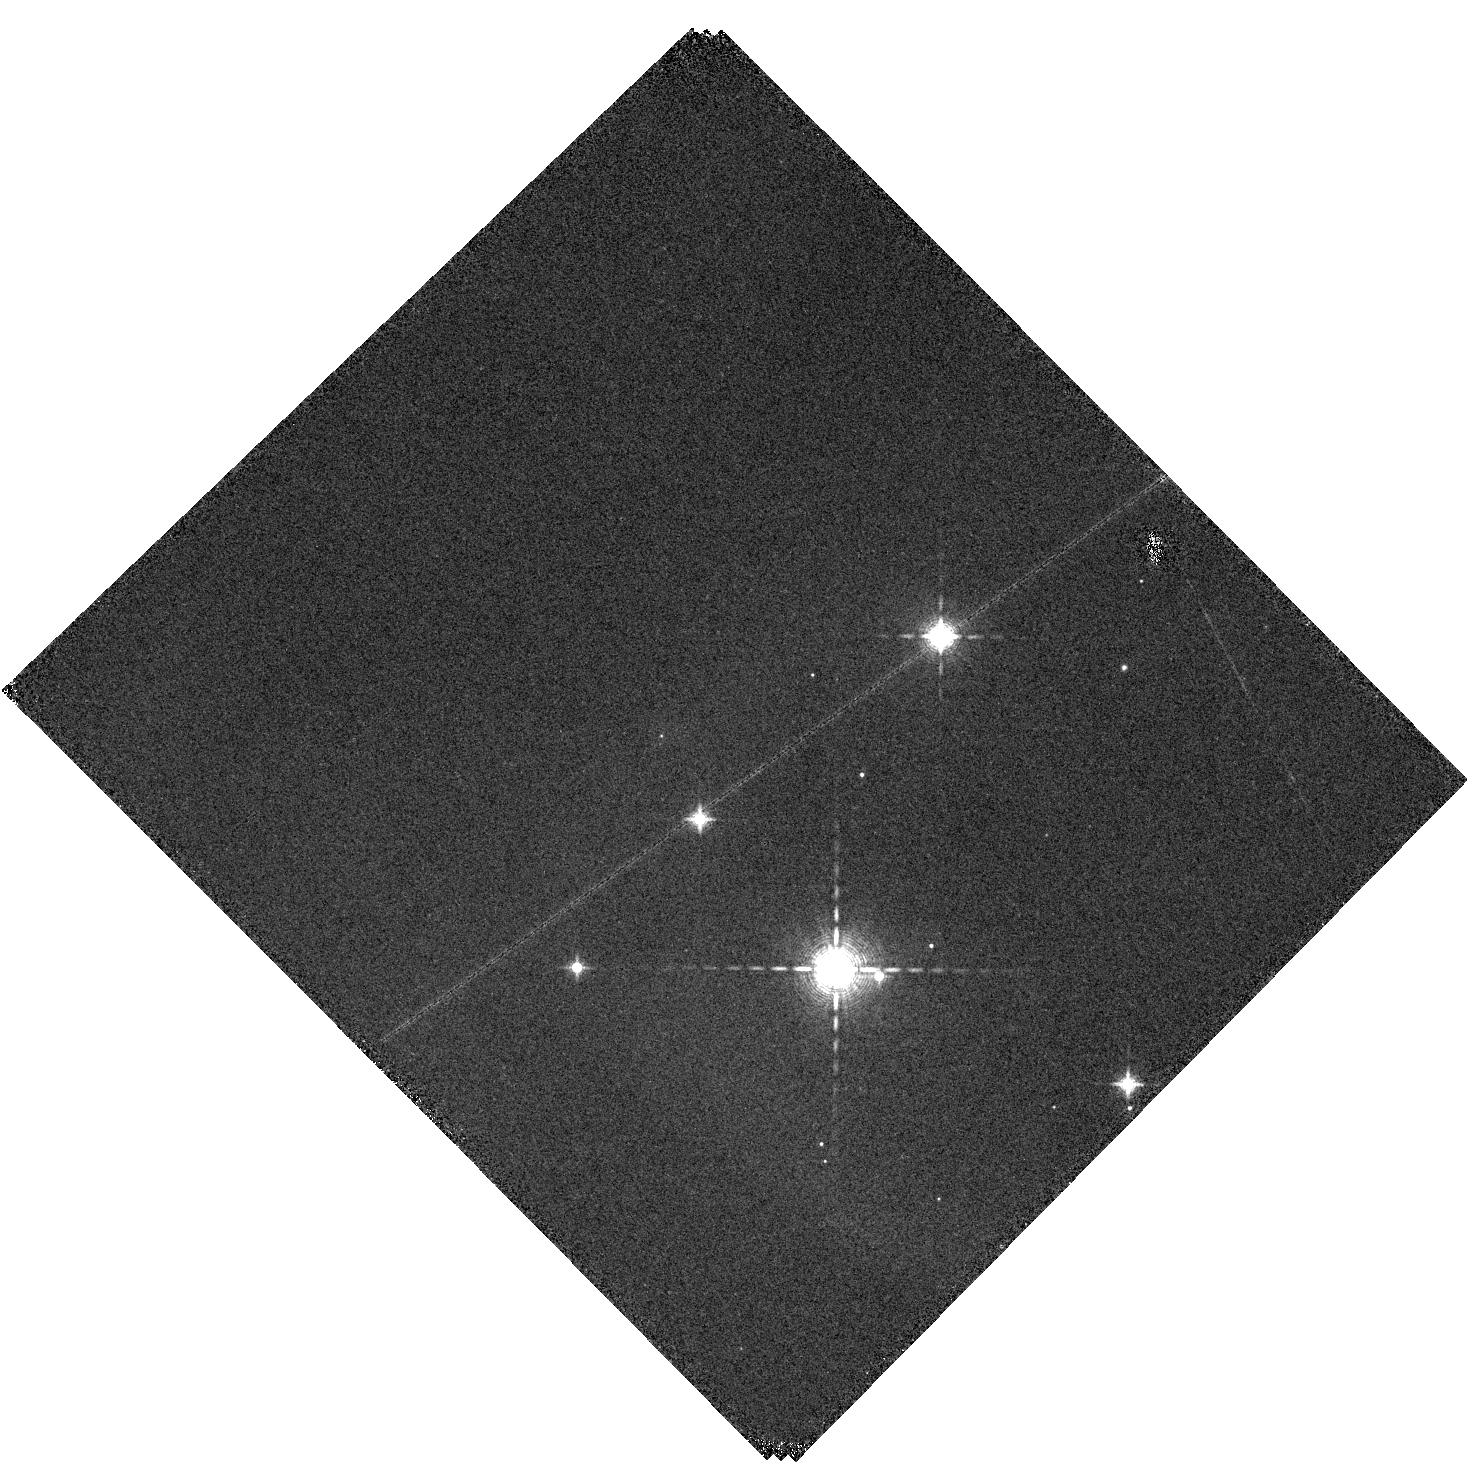
Target: HOPS361-SW. Instrument: WFC3/IR. Filter: F130N. Exposure: 10 min. Observation ID: hst_16493_12_wfc3_ir_f130n_iej712

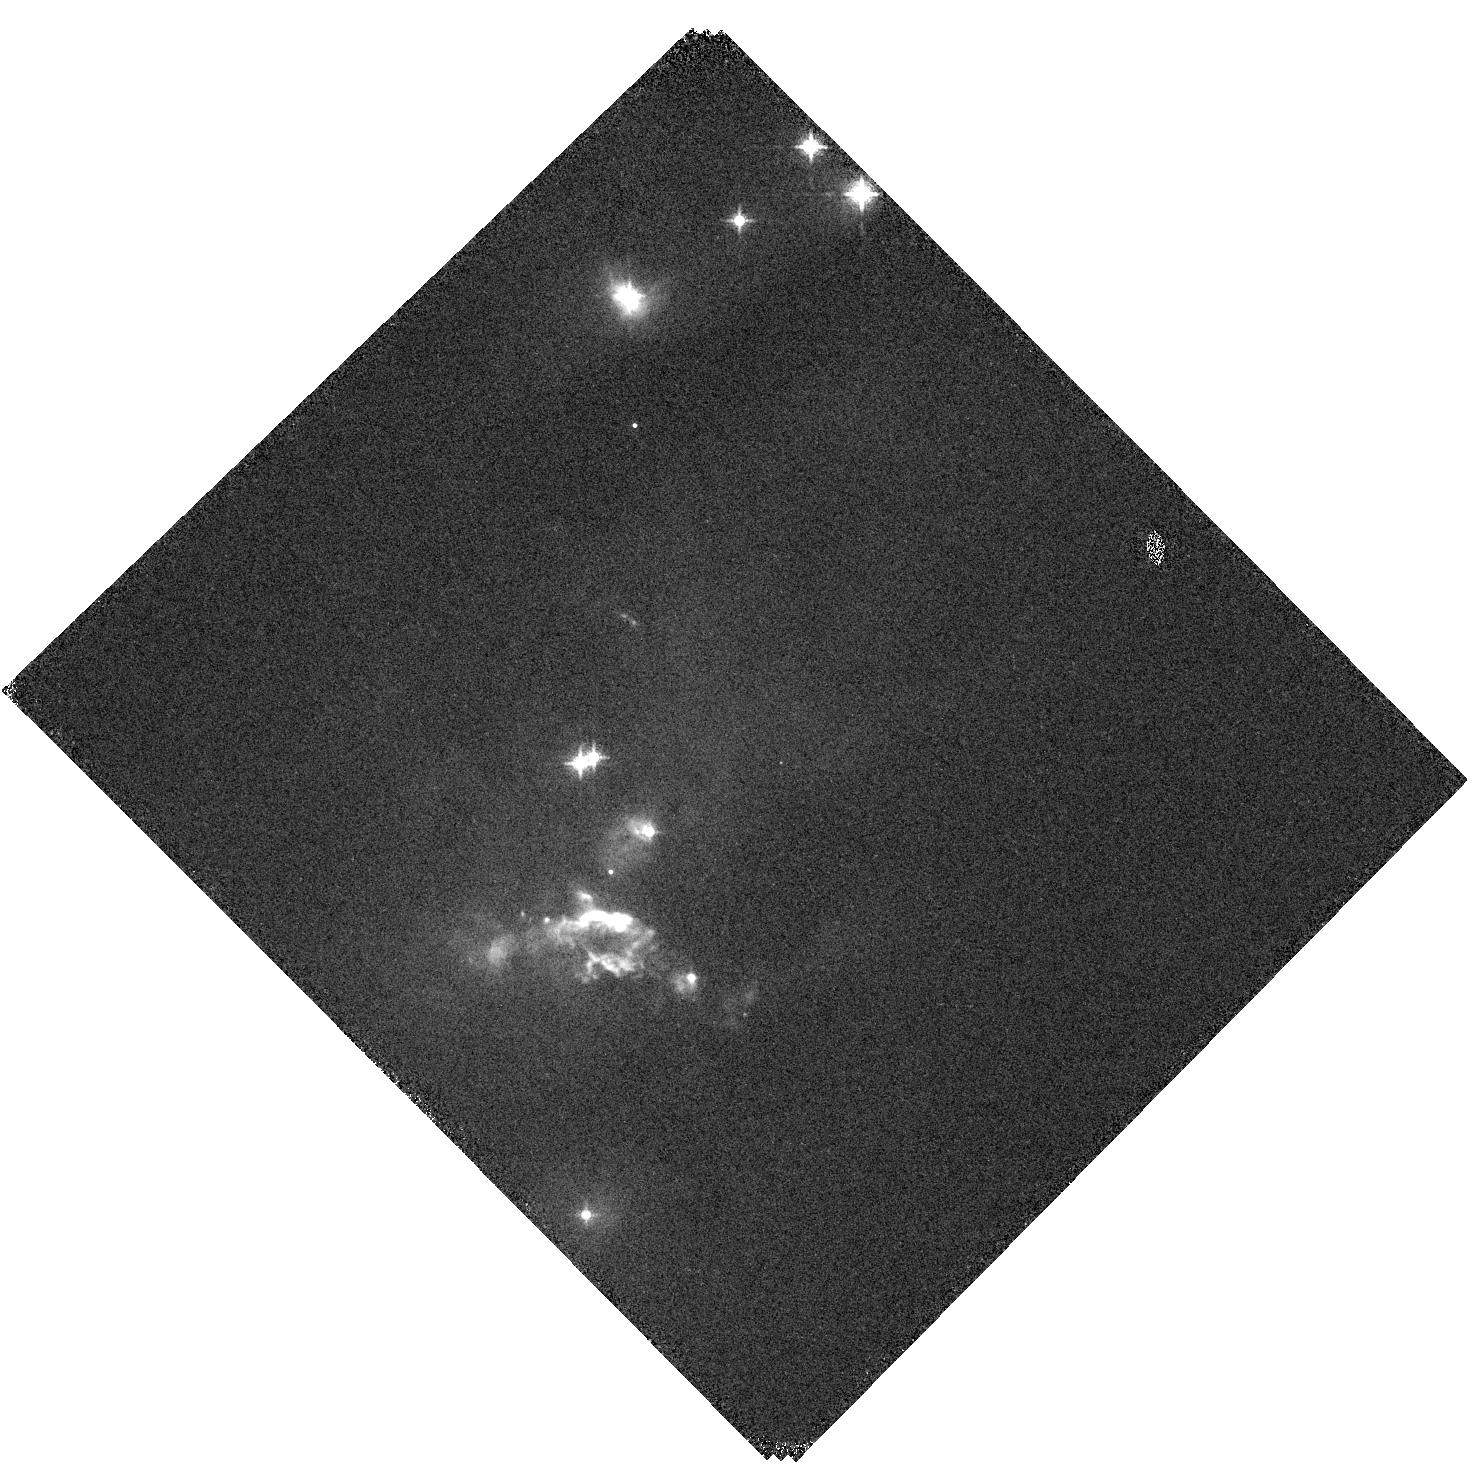
Target: HOPS361-CENTER. Instrument: WFC3/IR. Filter: F130N. Exposure: 10 min. Observation ID: hst_16493_08_wfc3_ir_f130n_iej708

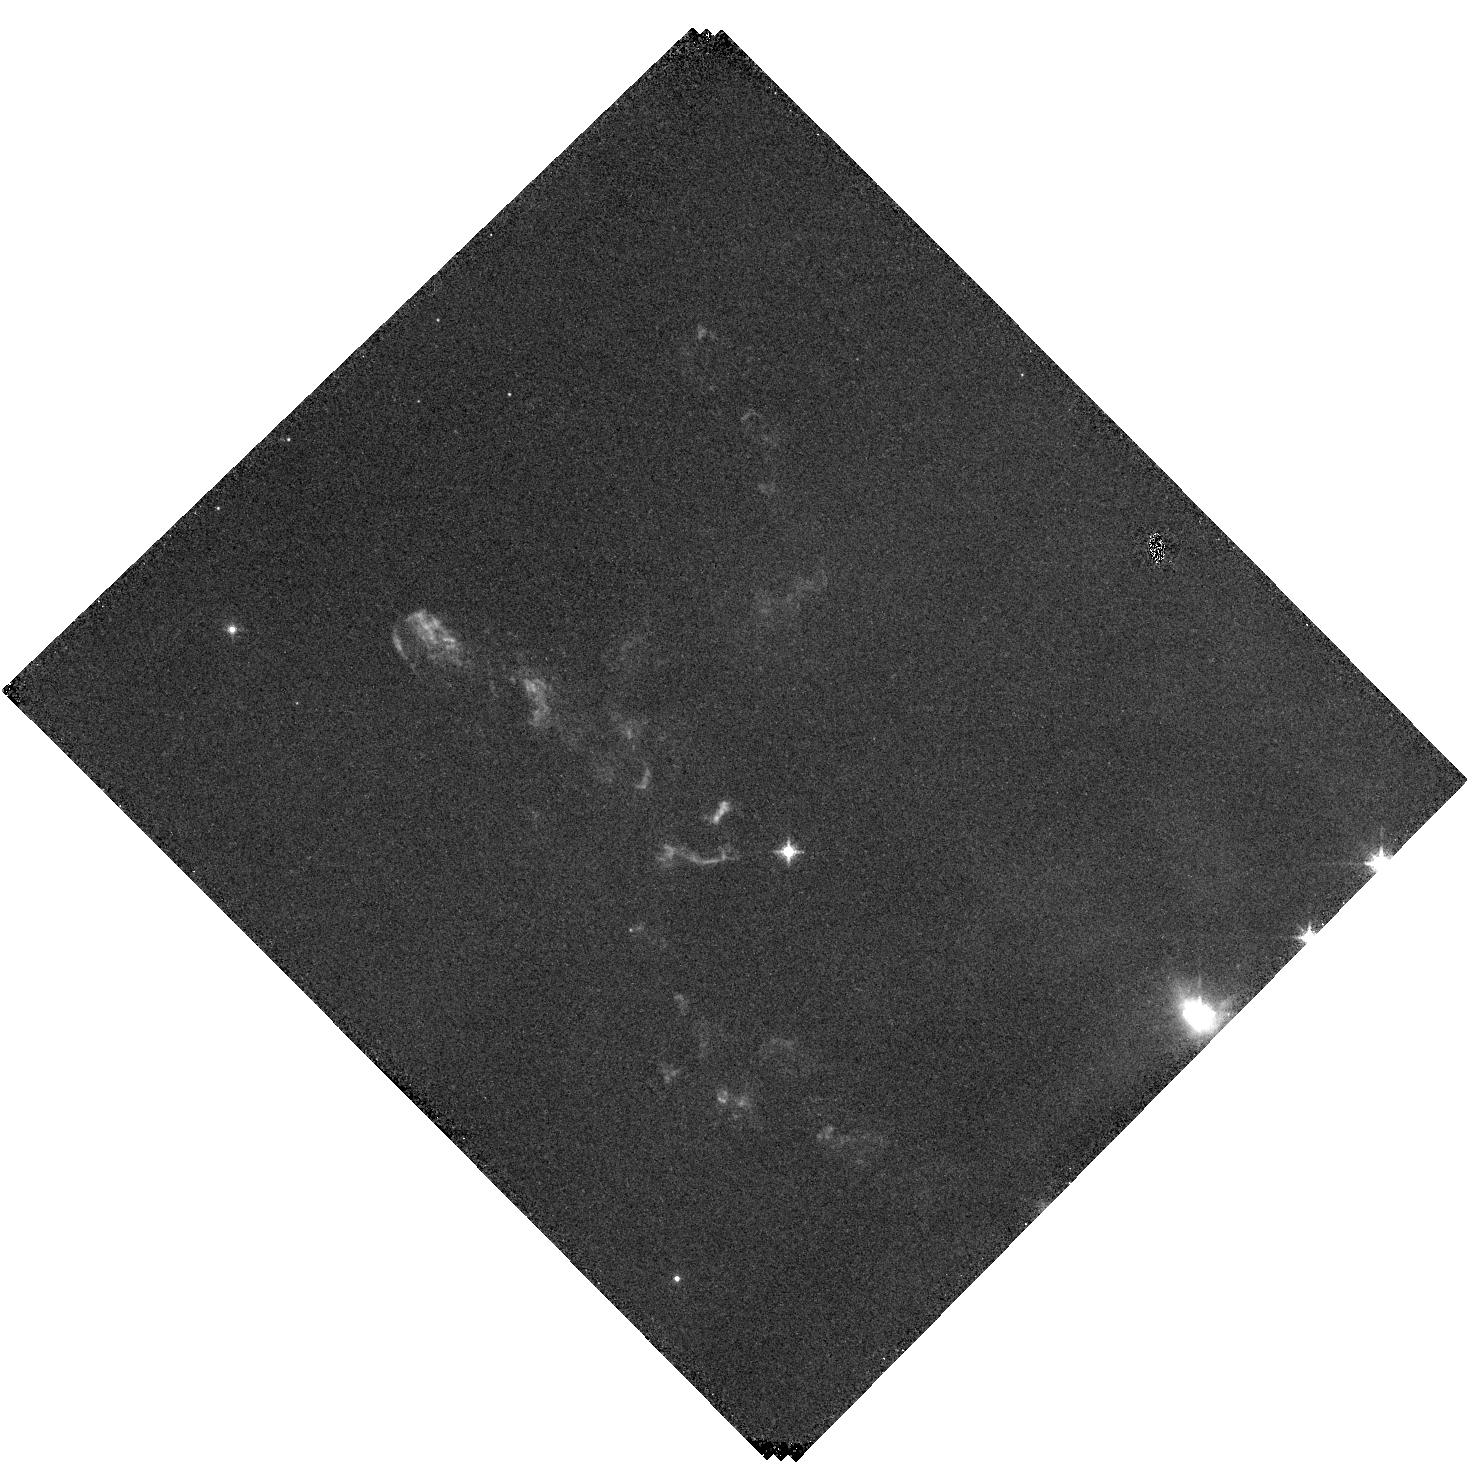
Target: HOPS361-NE. Instrument: WFC3/IR. Filter: F126N. Exposure: 30 min. Observation ID: hst_16493_09_wfc3_ir_f126n_iej709

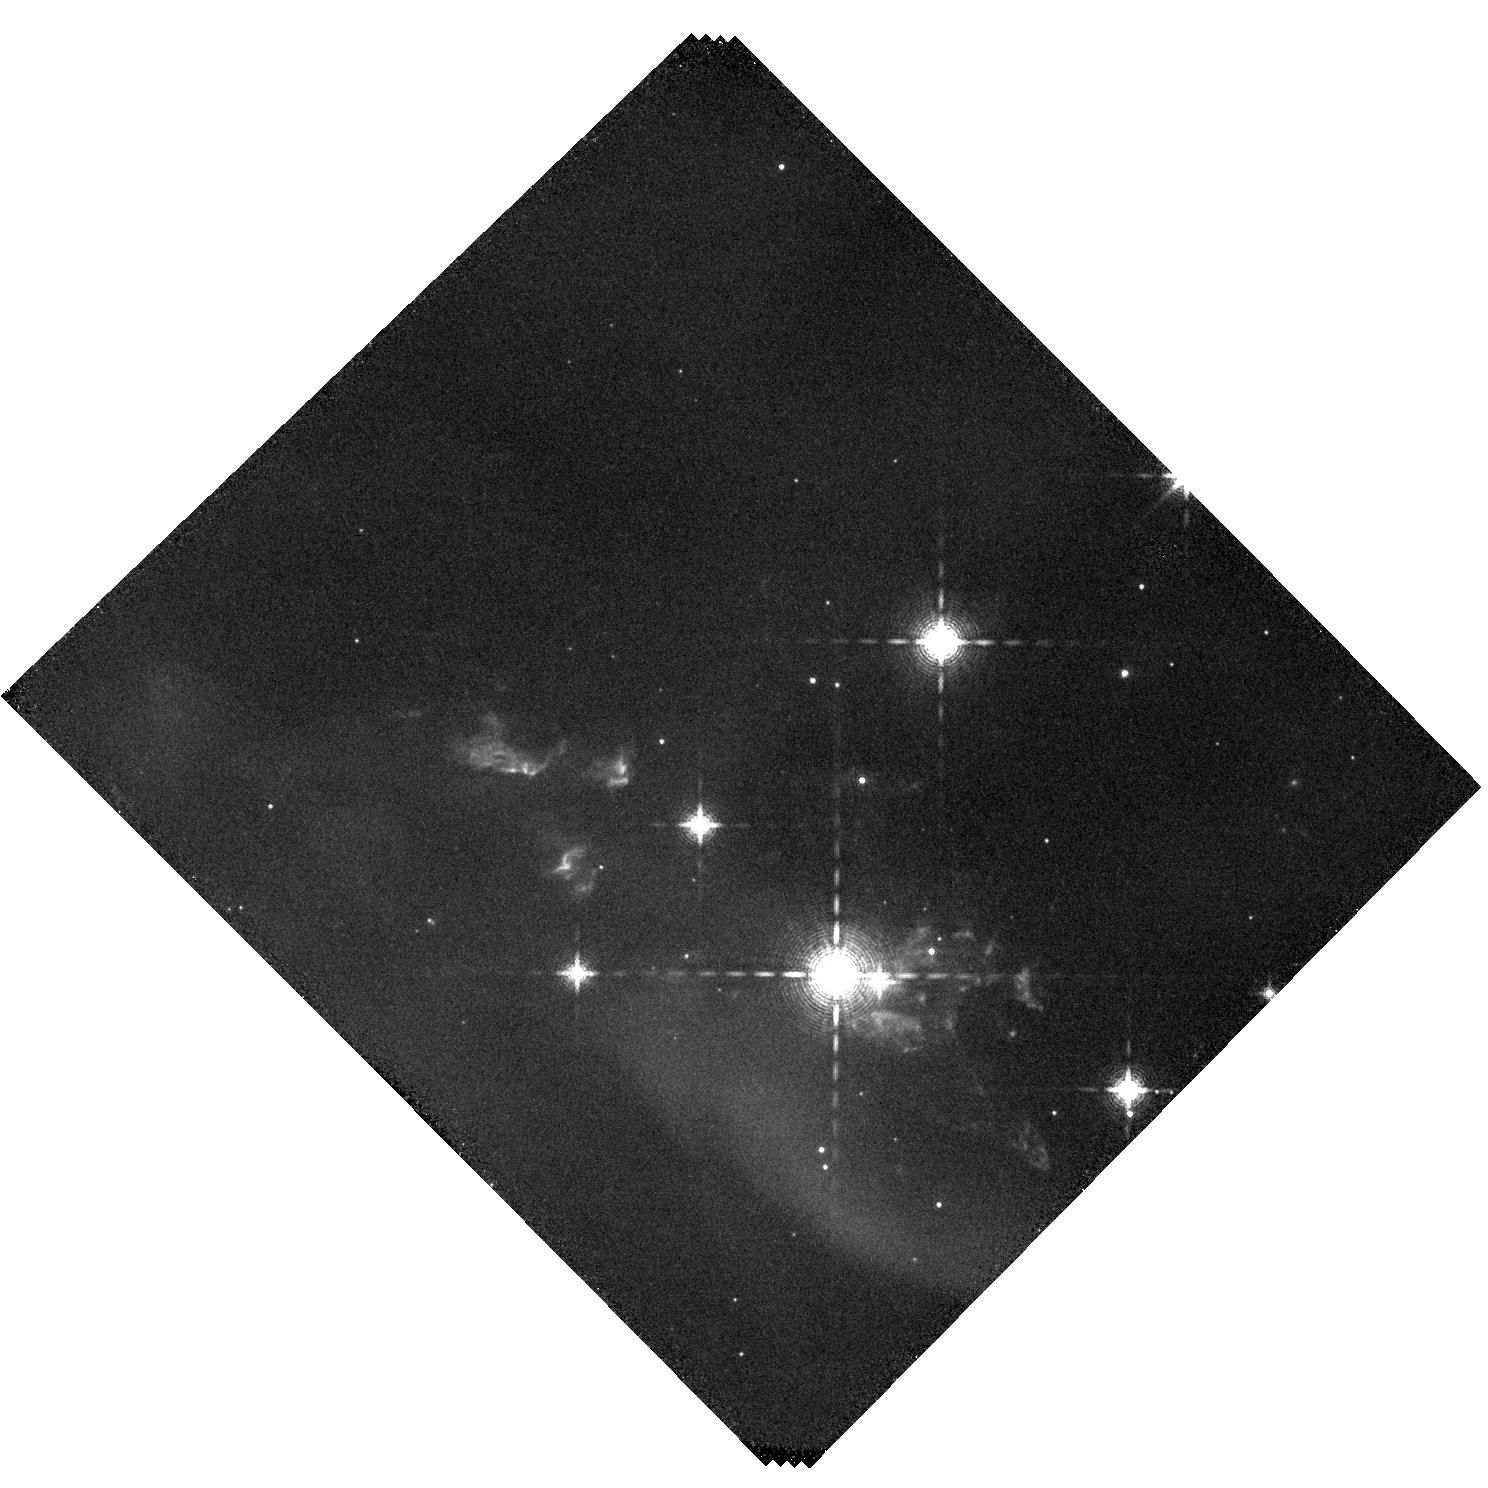
Target: HOPS361-SW. Instrument: WFC3/IR. Filter: F164N. Exposure: 40 min. Observation ID: hst_16493_05_wfc3_ir_f164n_iej705

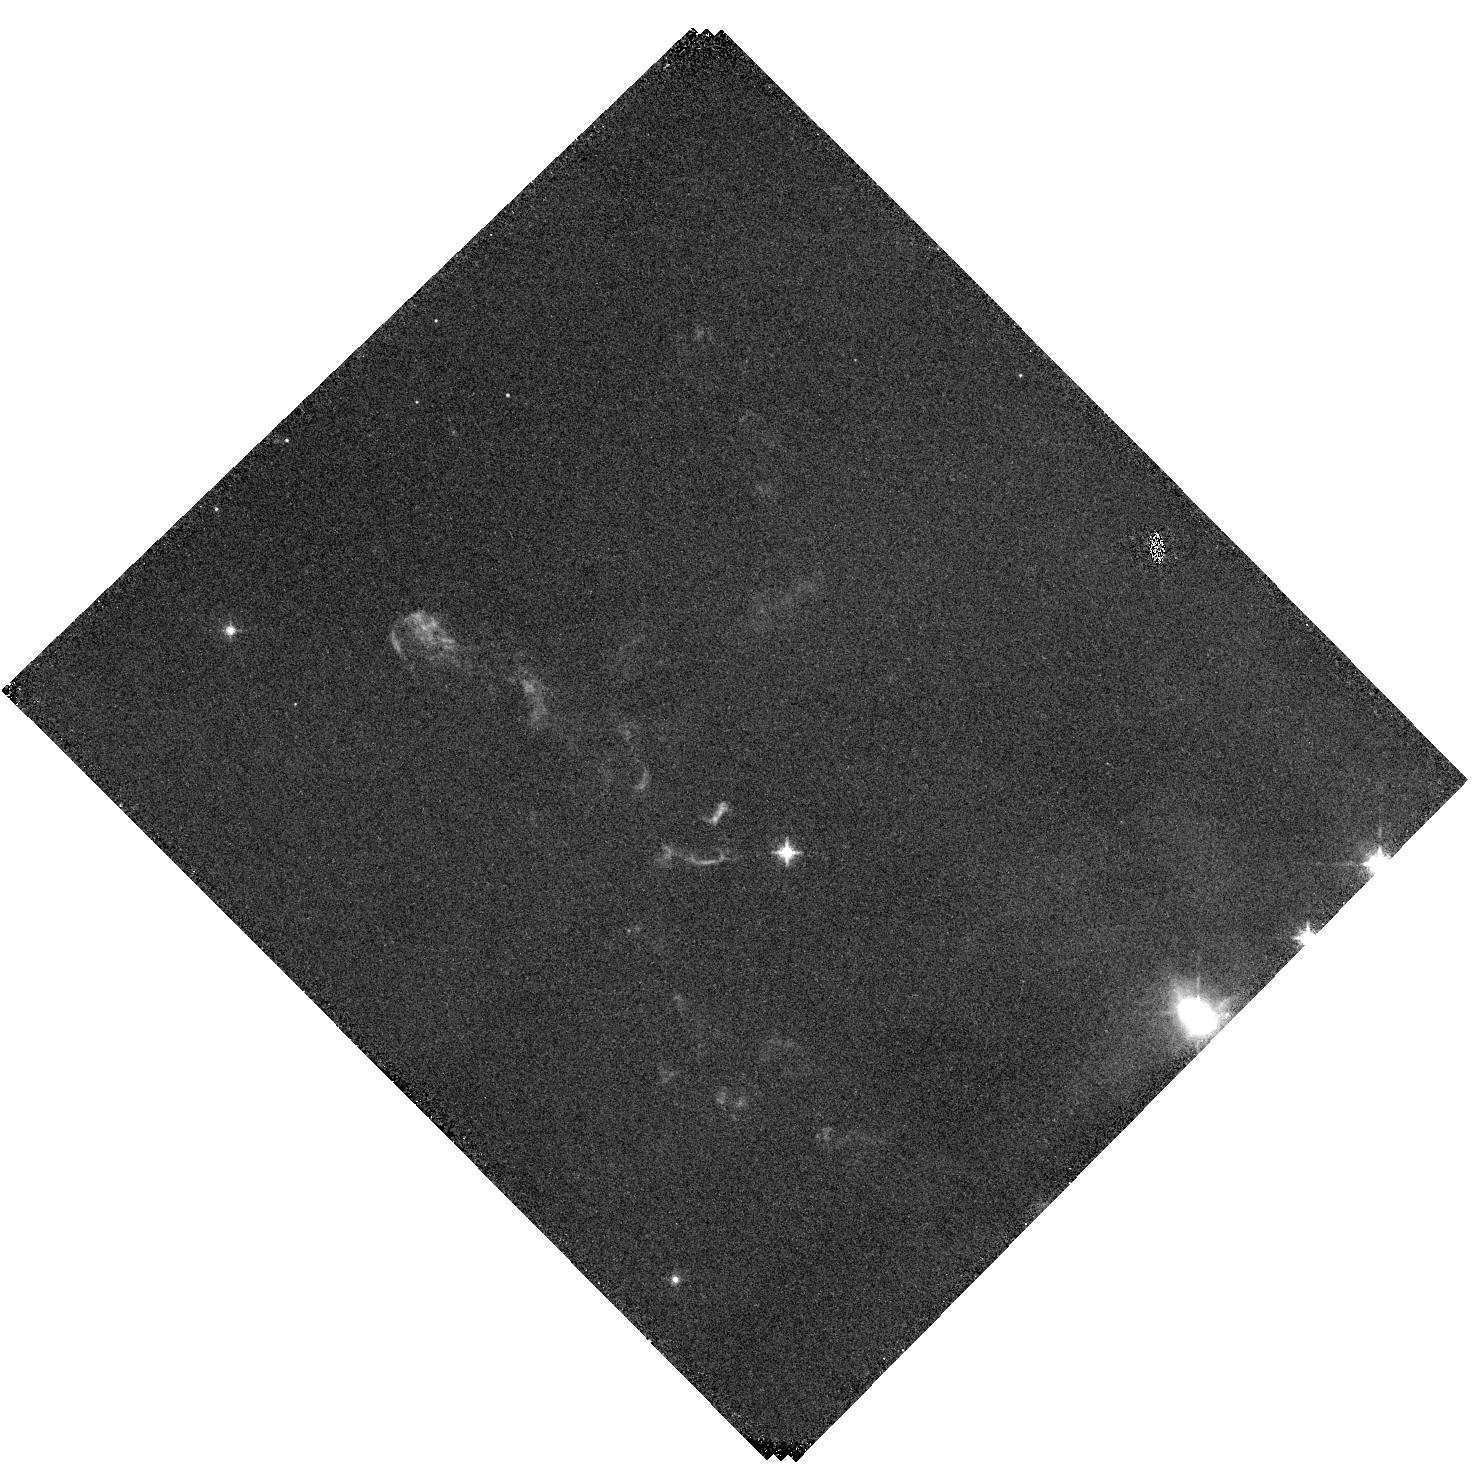
Target: HOPS361-NE. Instrument: WFC3/IR. Filter: F128N. Exposure: 30 min. Observation ID: hst_16493_10_wfc3_ir_f128n_iej710

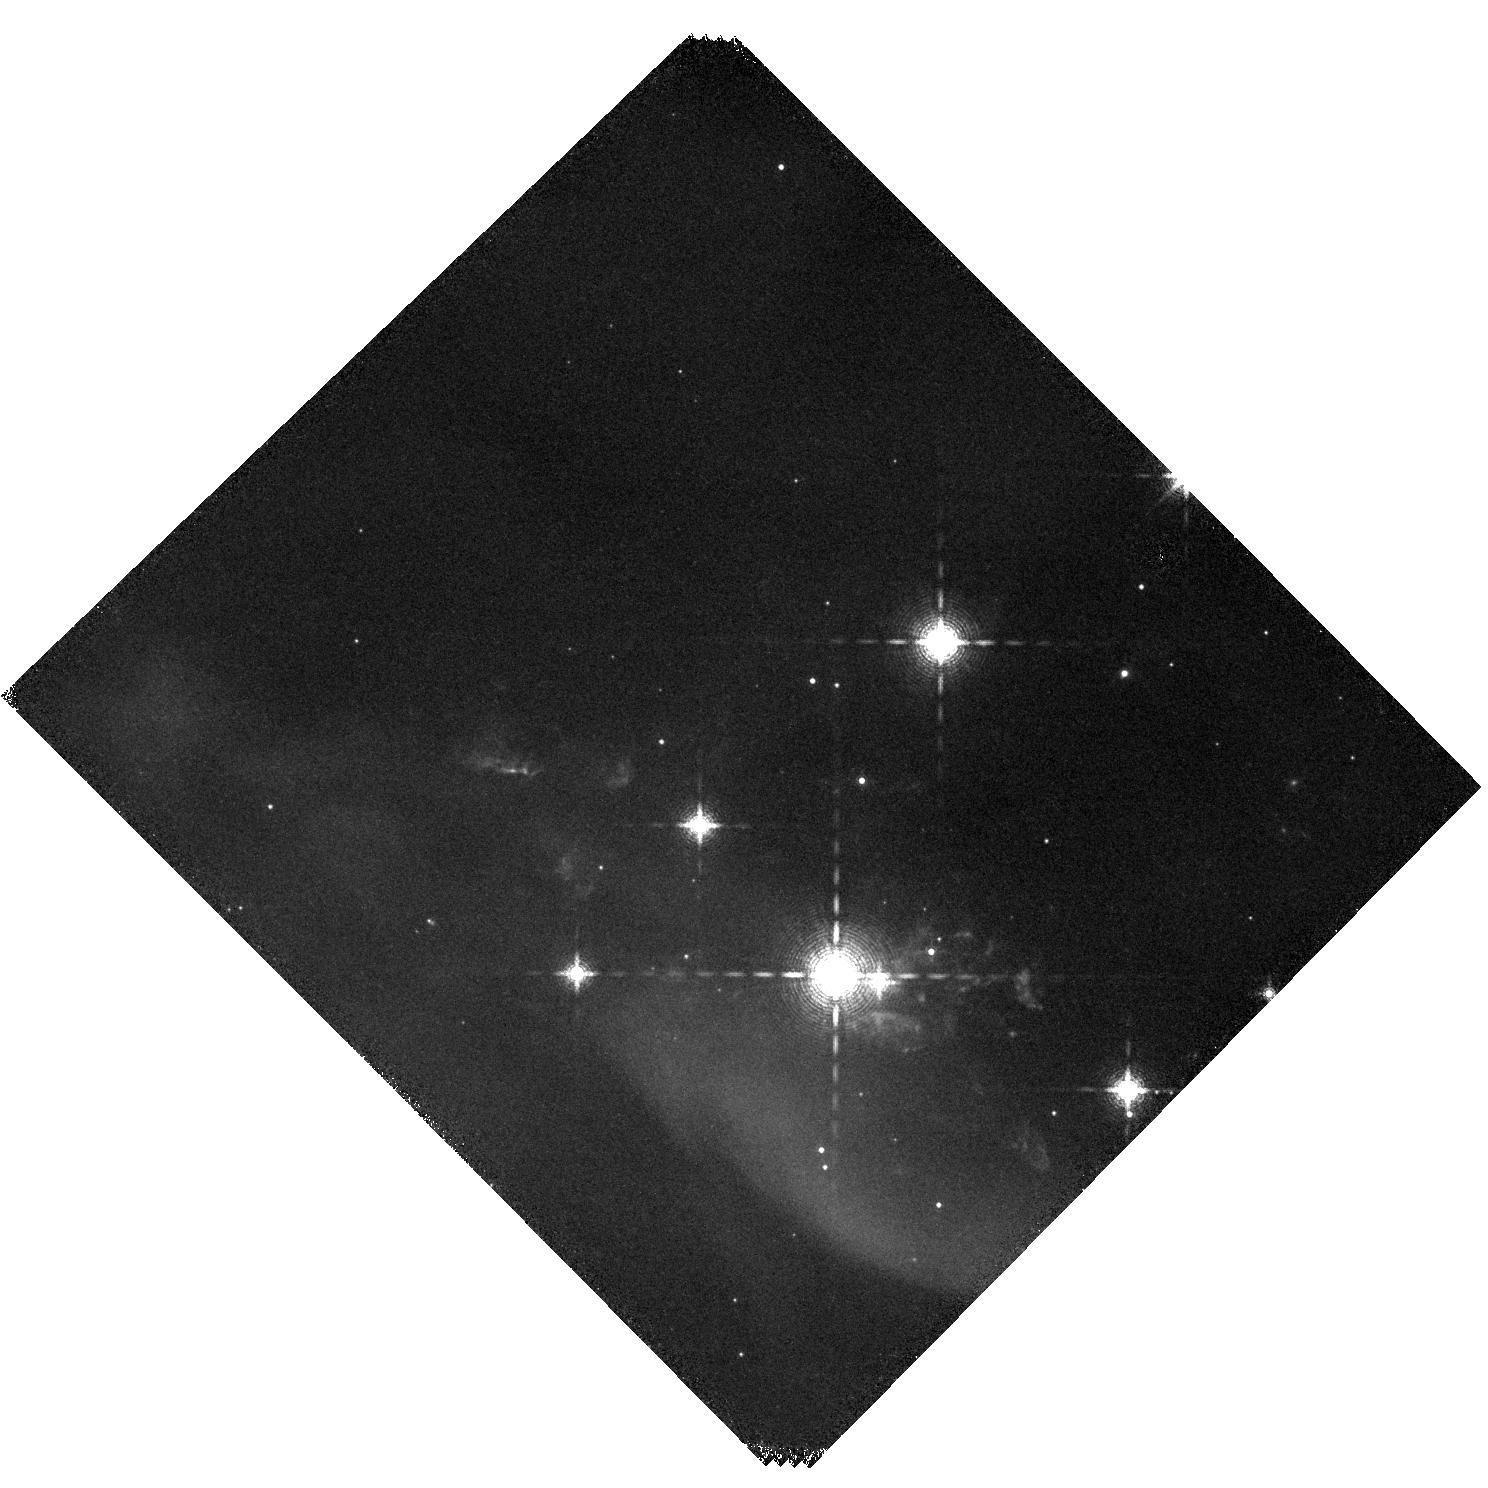
Target: HOPS361-SW. Instrument: WFC3/IR. Filter: F167N. Exposure: 40 min. Observation ID: hst_16493_06_wfc3_ir_f167n_iej706

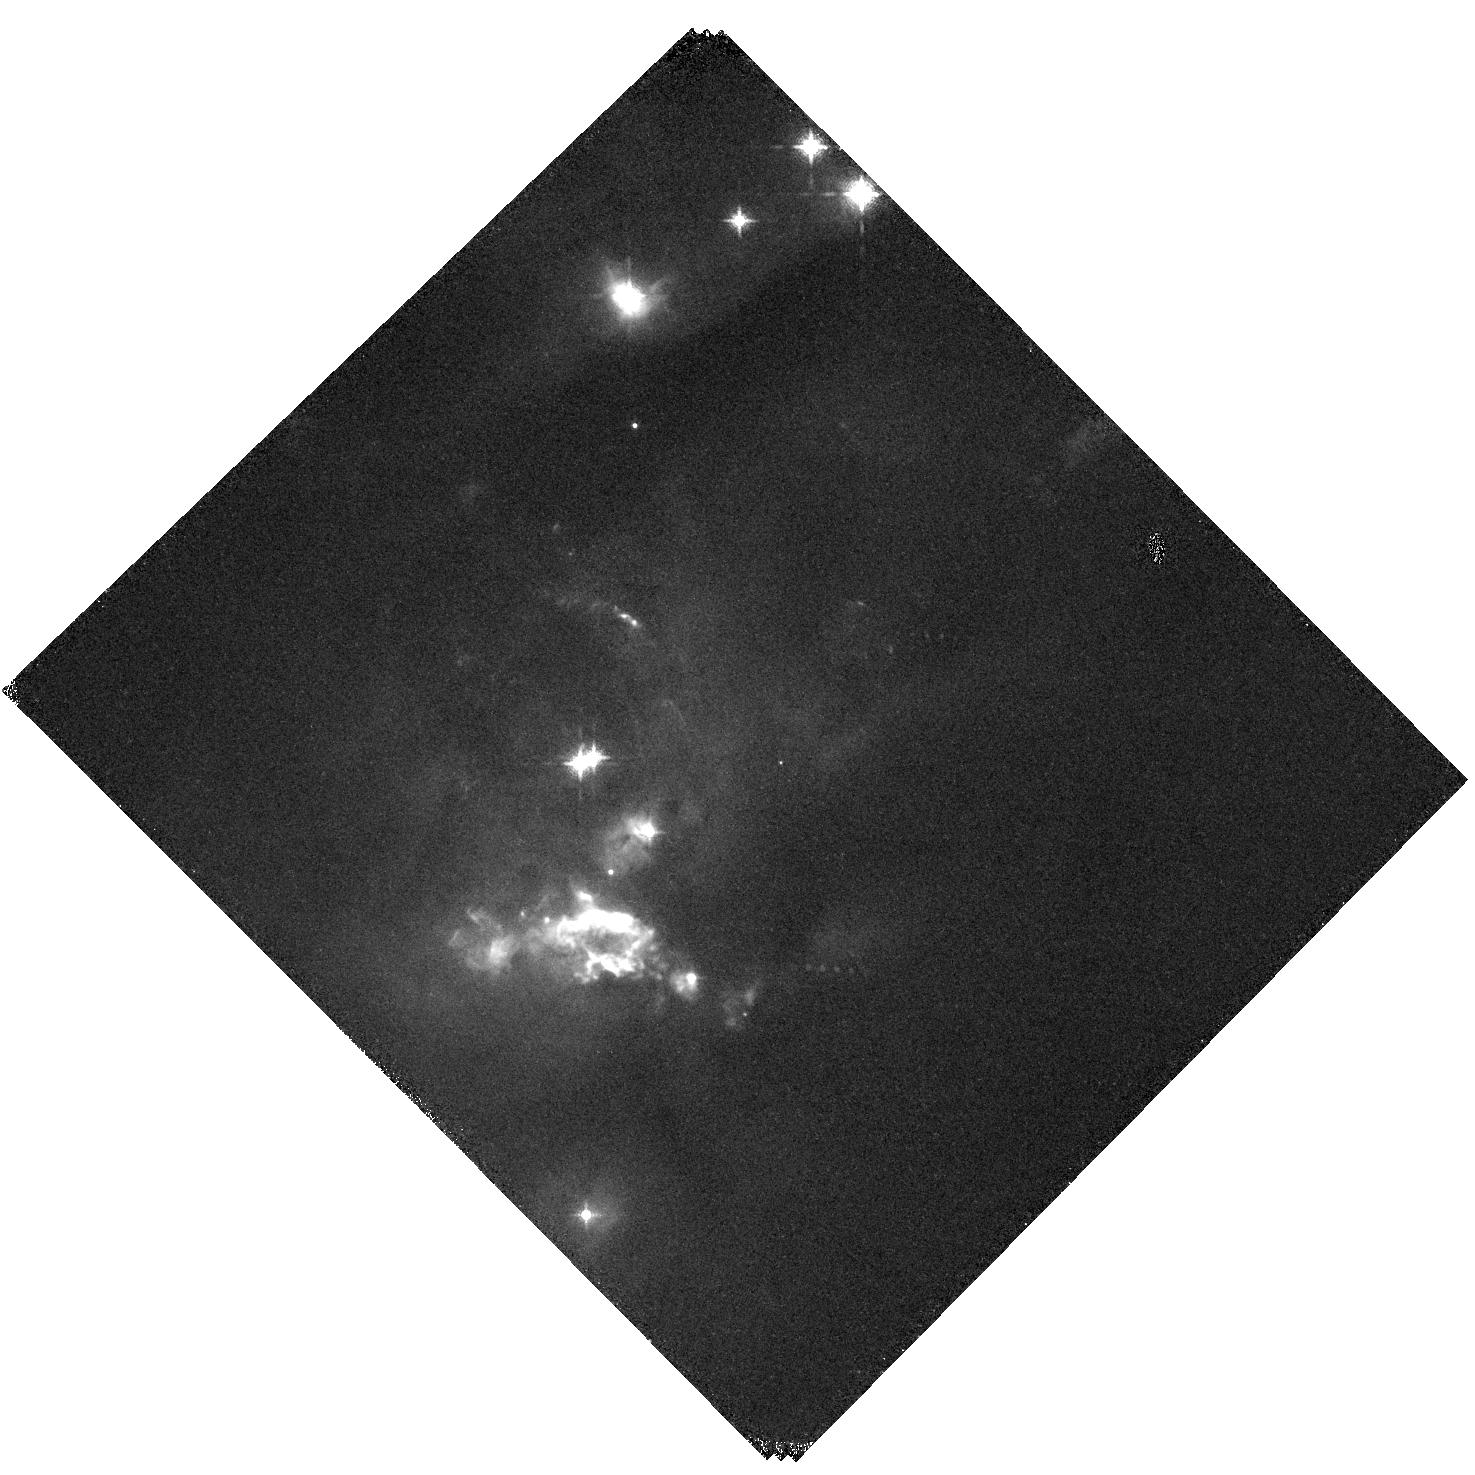
Target: HOPS361-CENTER. Instrument: WFC3/IR. Filter: F128N. Exposure: 30 min. Observation ID: hst_16493_08_wfc3_ir_f128n_iej708

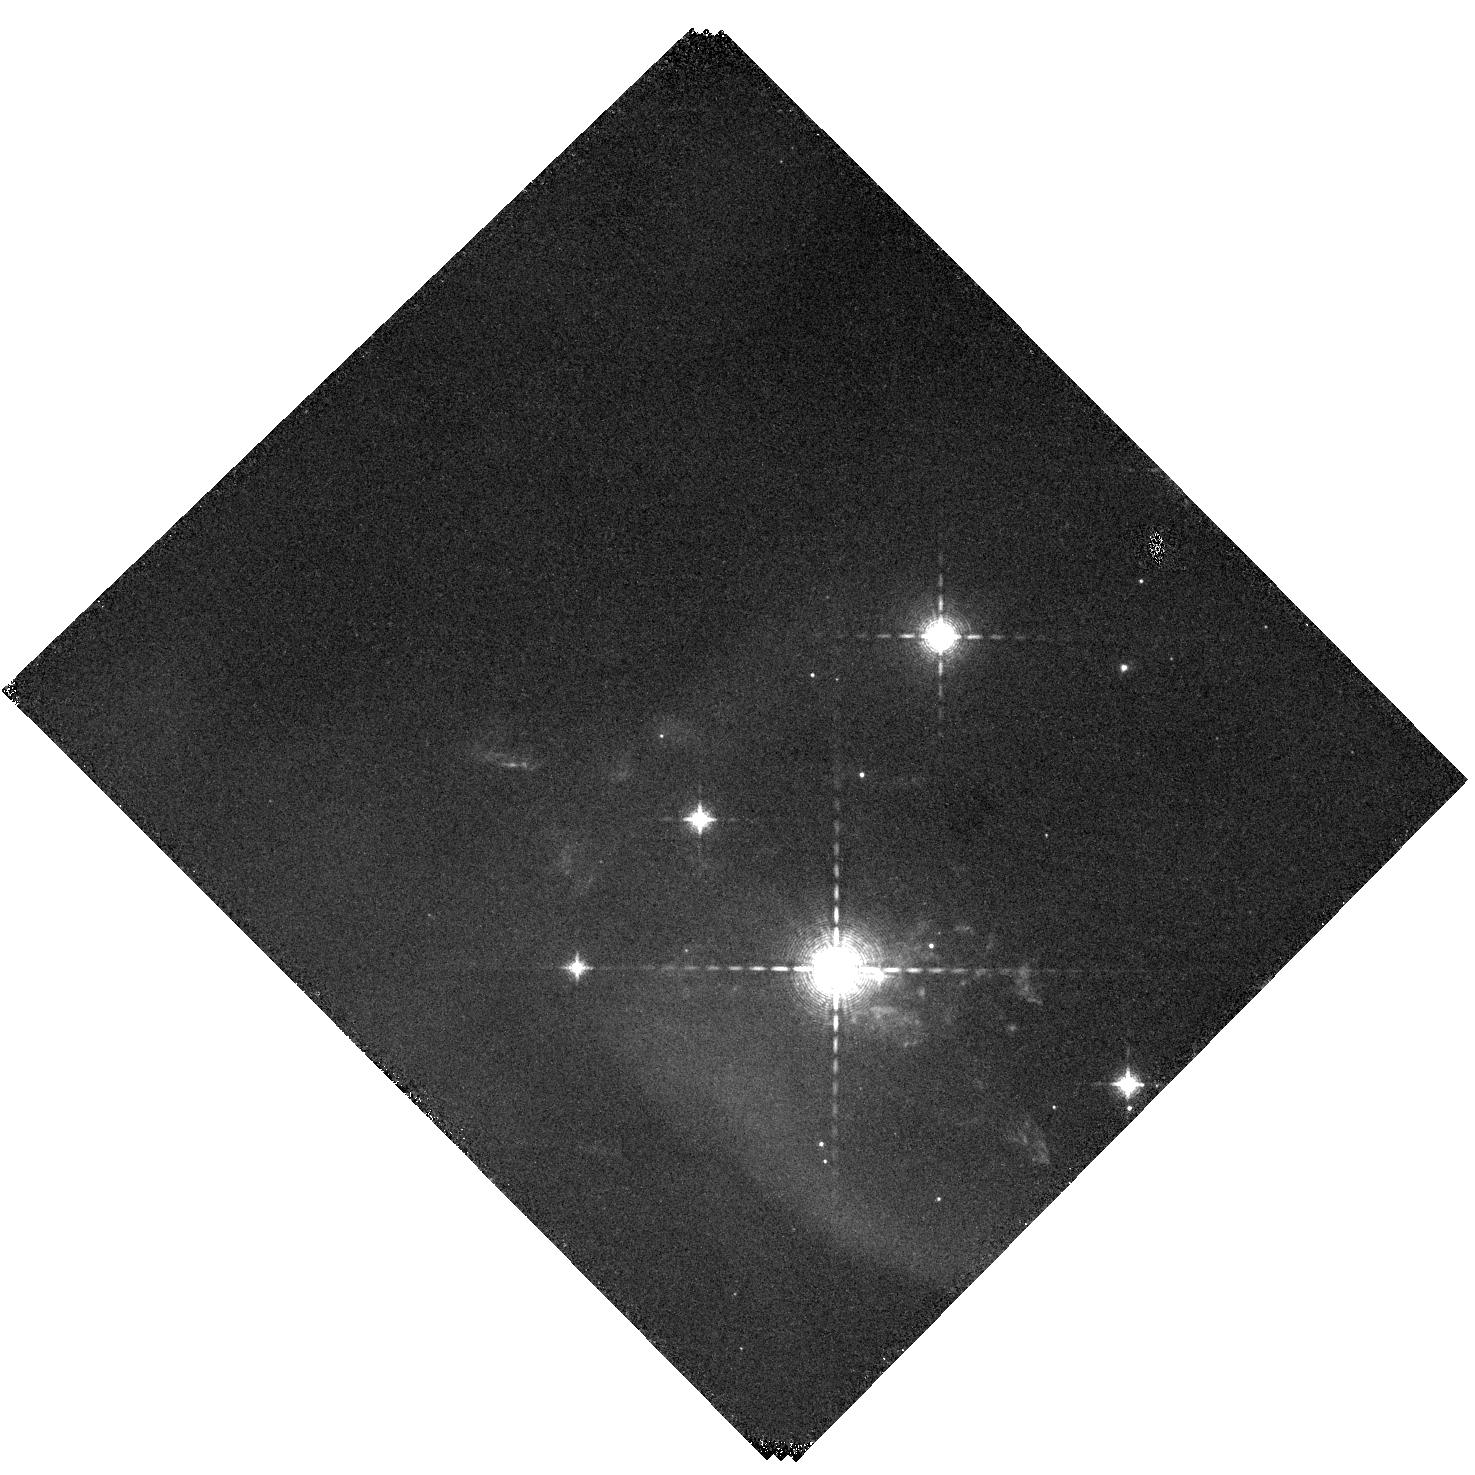
Target: HOPS361-SW. Instrument: WFC3/IR. Filter: F128N. Exposure: 30 min. Observation ID: hst_16493_12_wfc3_ir_f128n_iej712

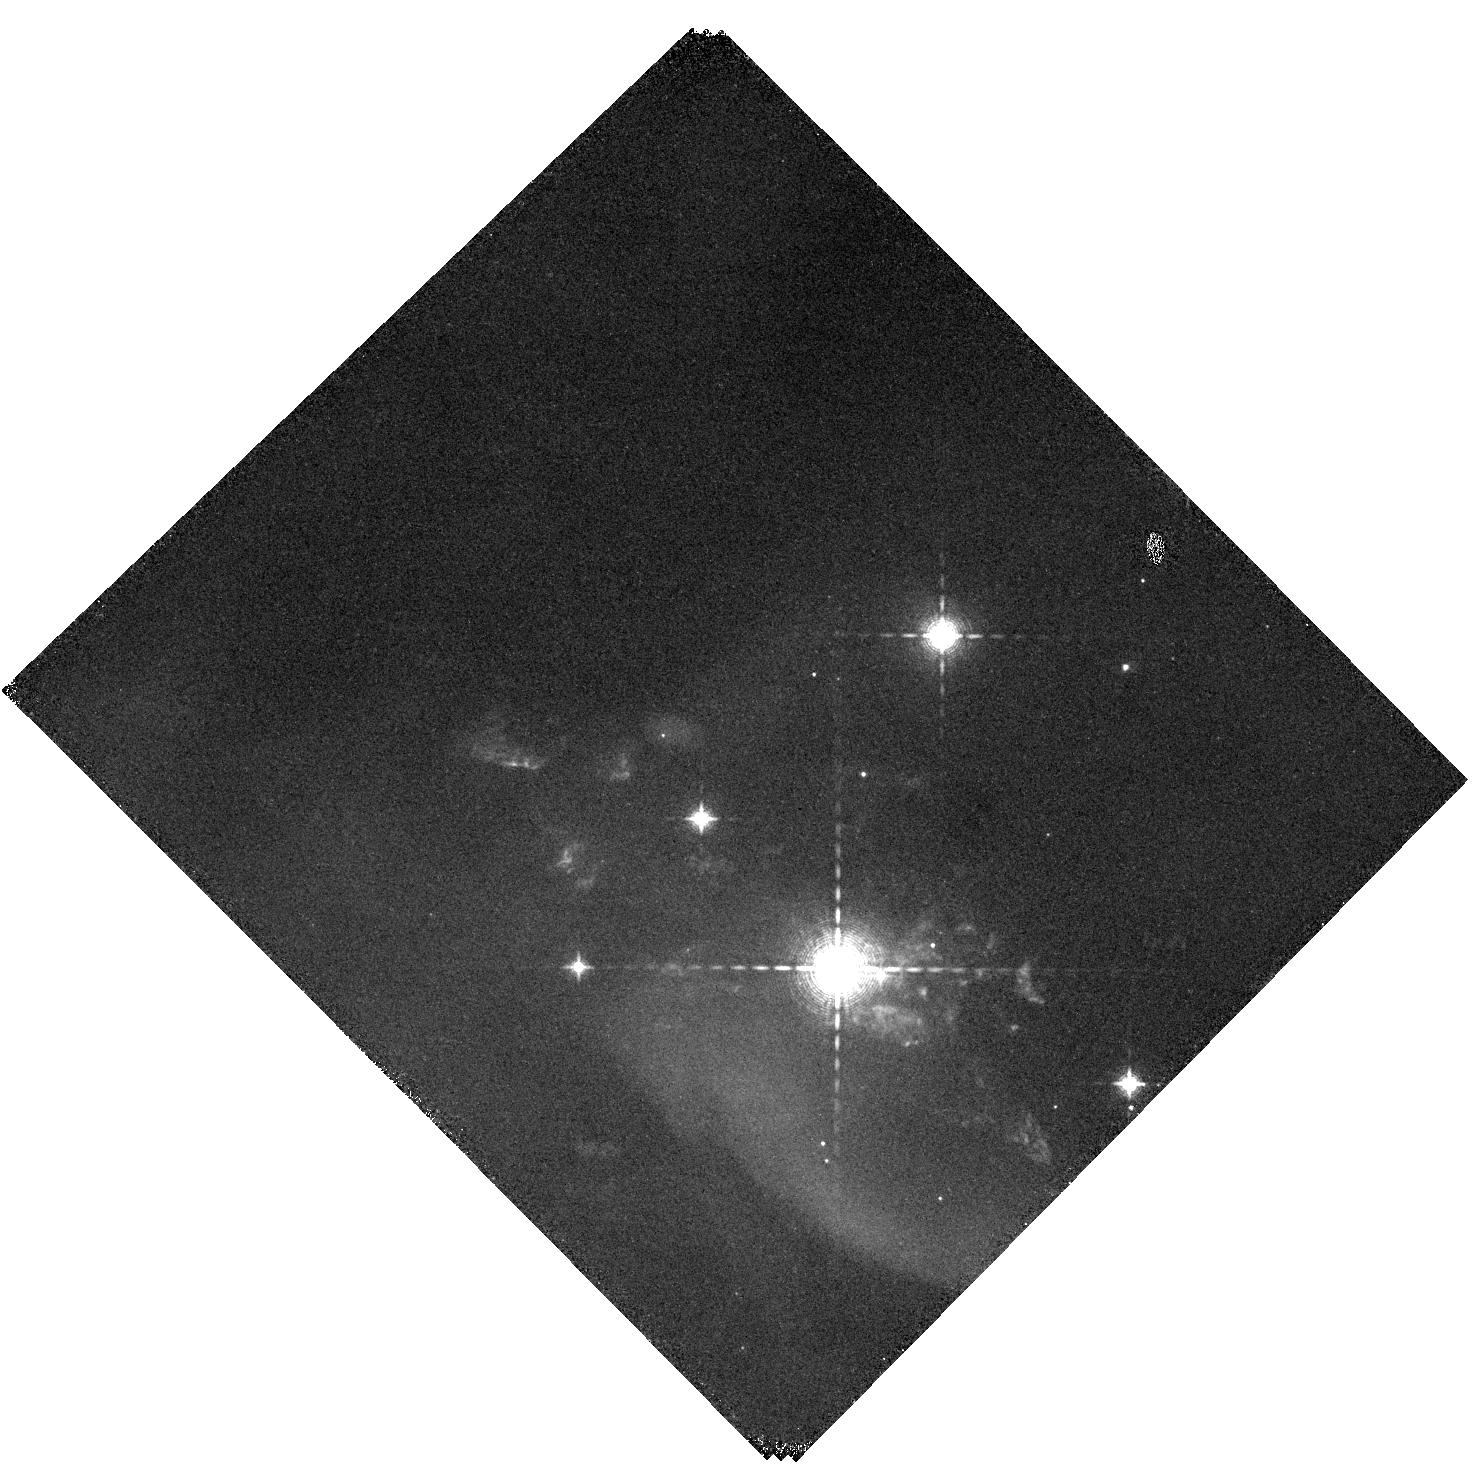
Target: HOPS361-SW. Instrument: WFC3/IR. Filter: F126N. Exposure: 30 min. Observation ID: hst_16493_11_wfc3_ir_f126n_iej711

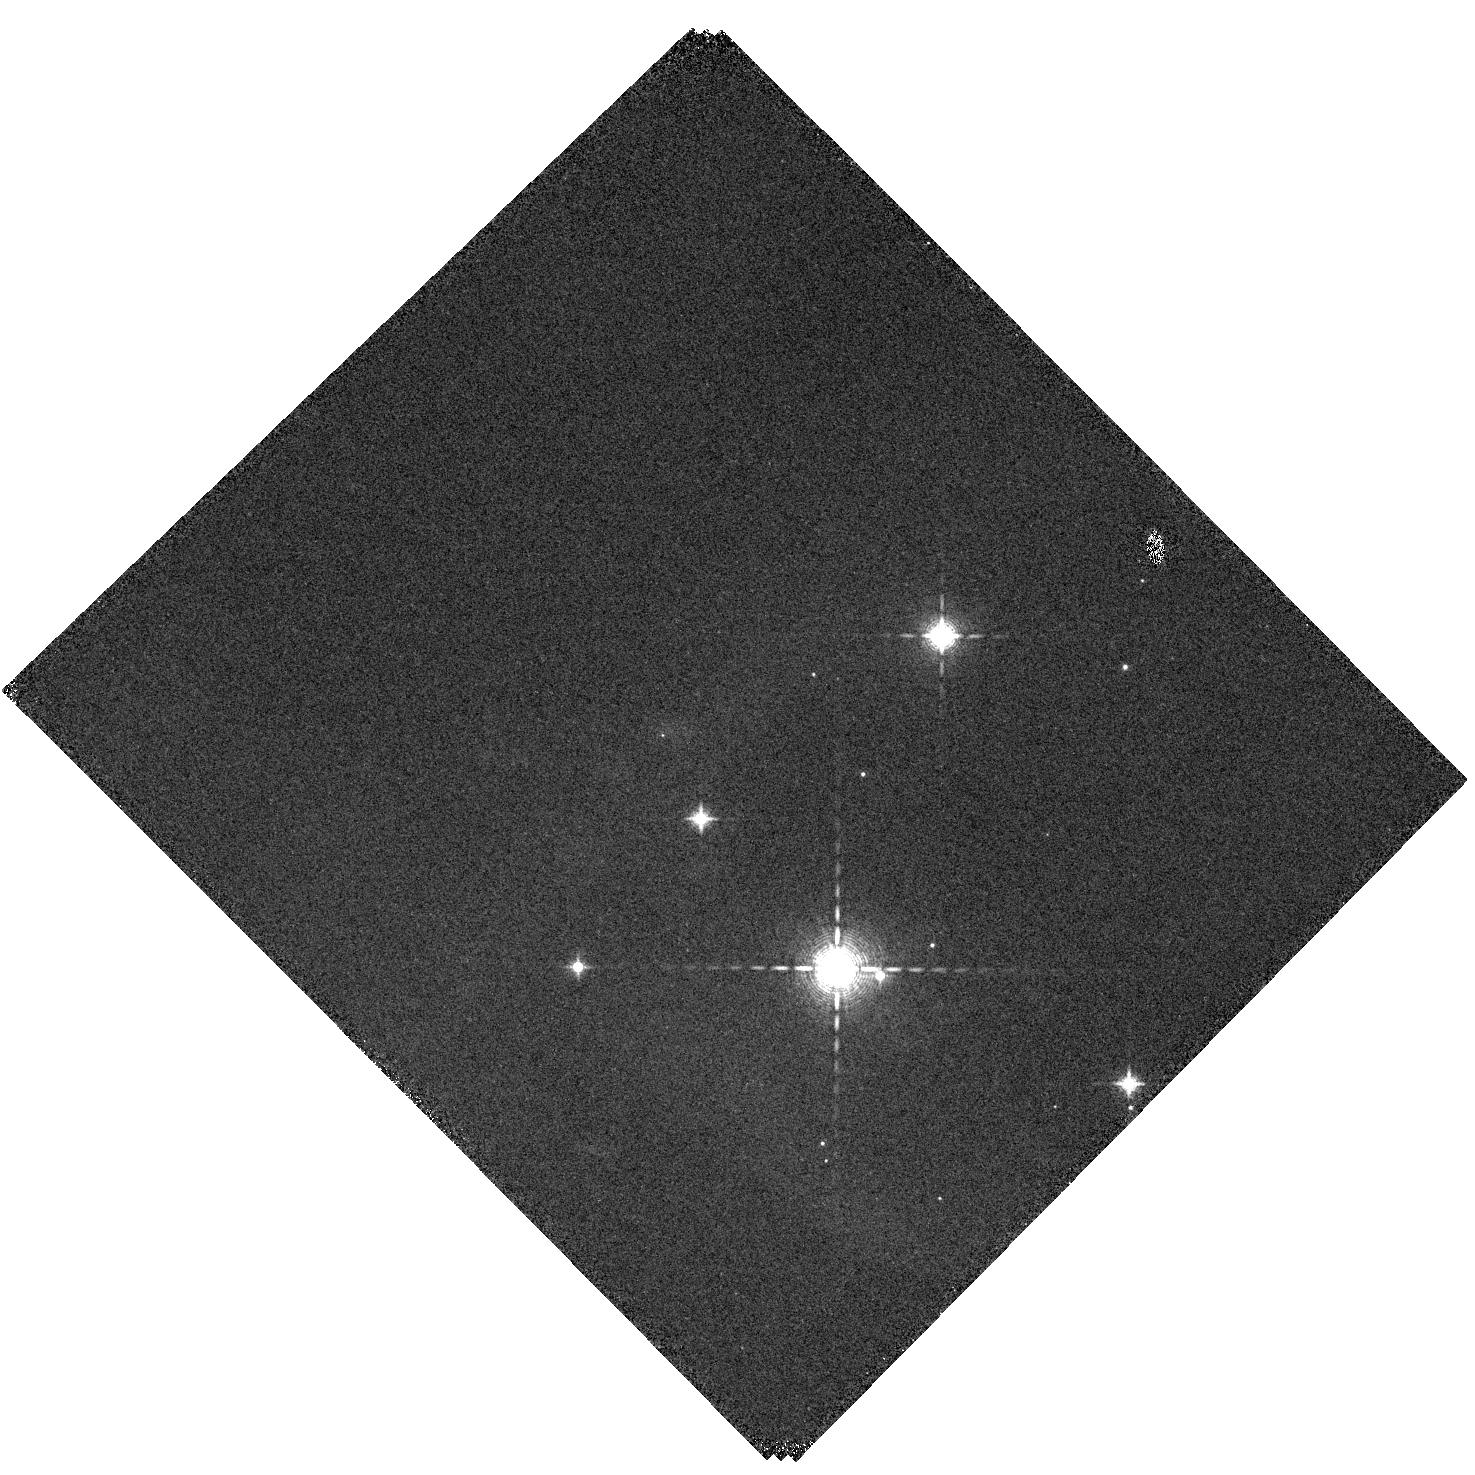
Target: HOPS361-SW. Instrument: WFC3/IR. Filter: F130N. Exposure: 10 min. Observation ID: hst_16493_11_wfc3_ir_f130n_iej711

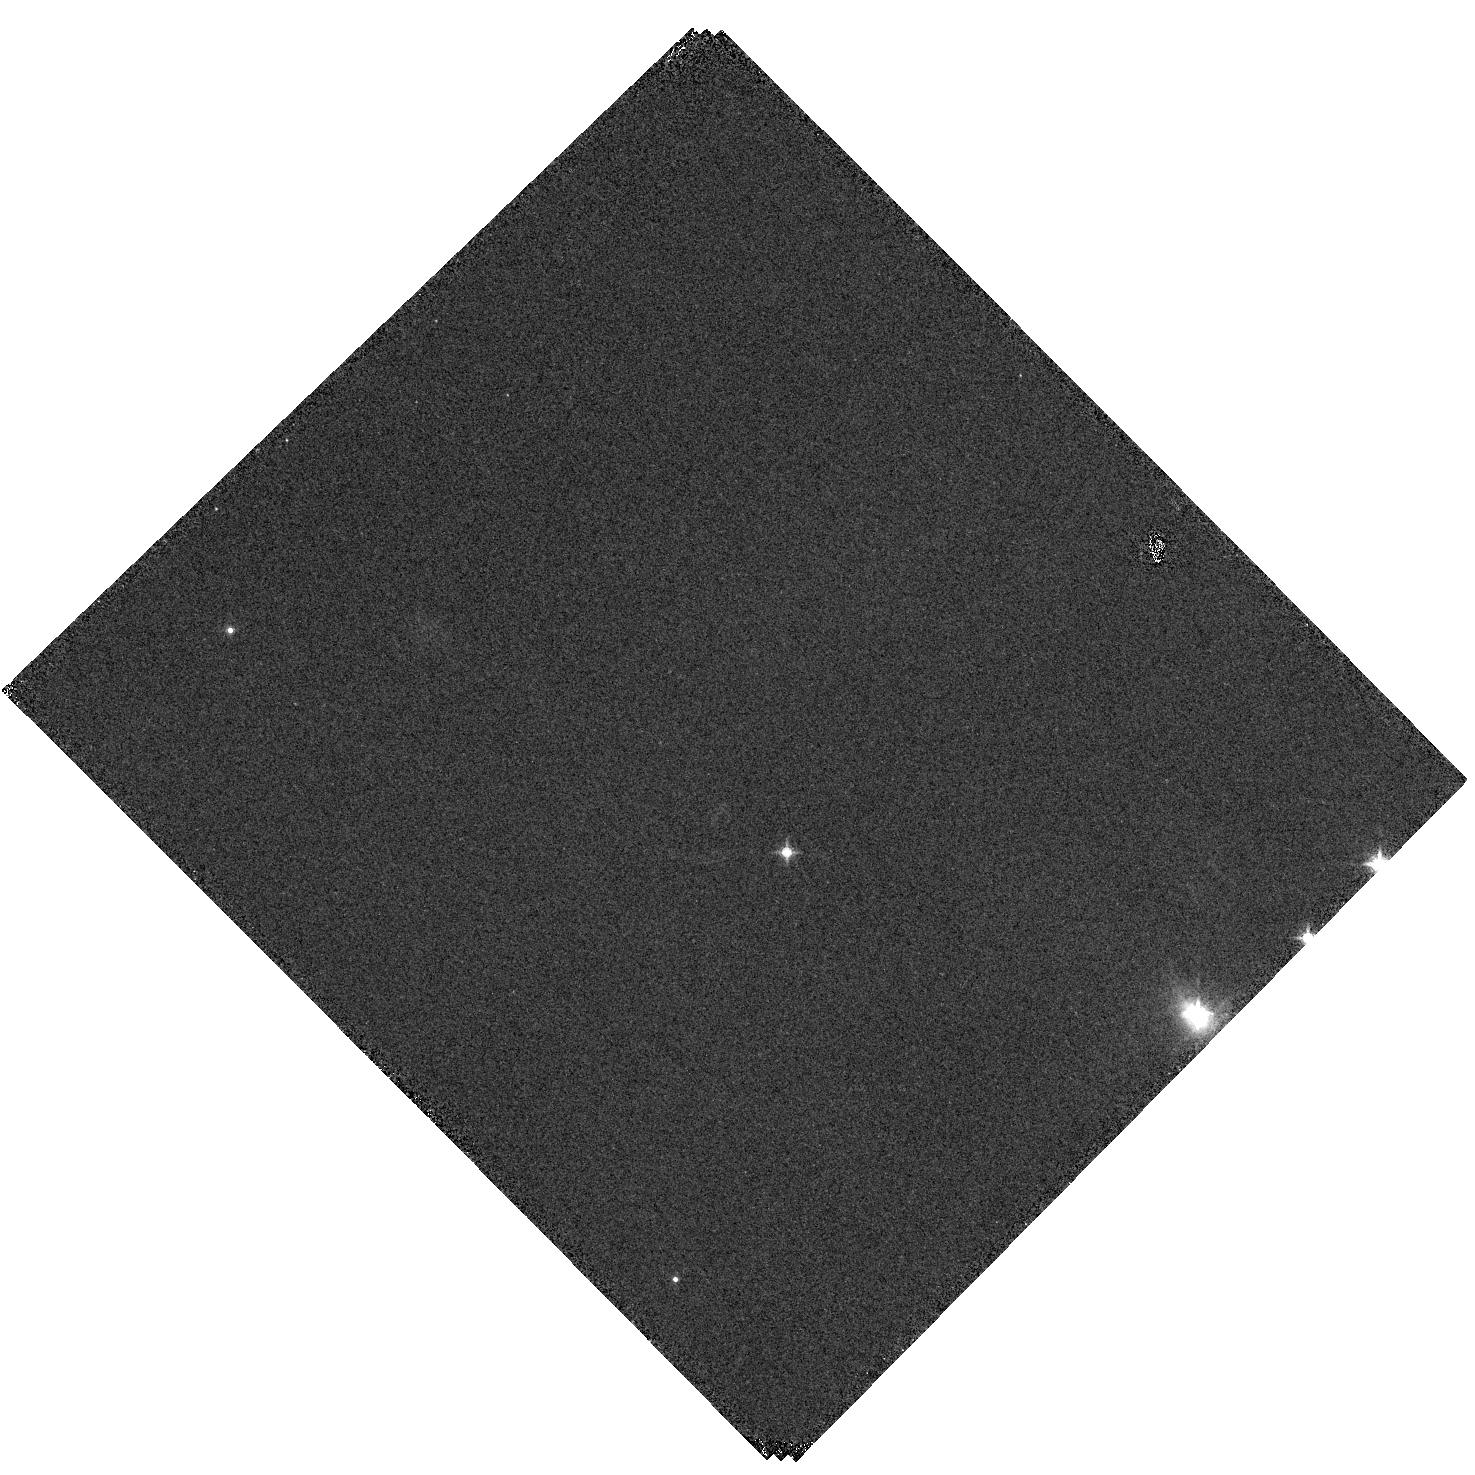
Target: HOPS361-NE. Instrument: WFC3/IR. Filter: F130N. Exposure: 10 min. Observation ID: hst_16493_10_wfc3_ir_f130n_iej710

Investigating the Outflows and Shocks of HOPS 361 (PI: Karnath, Nicole)

We propose a HST near-IR + SOFIA far-IR study of NGC 2071, a system of at least two outflows from a small group of intermediate to low luminosity stars. Protostellar outflows are ubiquitous part of the star formation process. They provide a record of variable accretion onto stars, have significant impact on the surrounding molecular cloud, and may disrupt or trigger star formation in molecular clouds. Intermediate-luminosity (30 < Lbol < 1000 solar luminosities) protostars bridge the gap between low- and high-mass star formation, forming stars with masses between 2 and 10 solar masses (Di Francesco et al. 1997; Mannings & Sargent 2000). Outflows from these systems of protostars have a significant impact on the surrounding ISM, may play an important role in cloud evolution, and are an important laboratory for understanding the origin of far-IR line emission from outflows. In this study, WFC3/IR images of [FeII] and Paschen Beta lines will trace J-type shocks in the near-IR. Proper motions of knots will be derived from a 2009 WFC3/IR image. SOFIA 4GREAT will trace emission from far-IR transitions of [OI] and four additional CO transitions tracing shock heated gas. These lines will provide both radial velocities of the shocked emission as well as measurements of the mass flow and heating by shocks and UV radiation. The combined data will provide 3D space motions of the knots of shock accelerated gas where the outflow is interacting with the surrounding molecular cloud. Additionally, shock velocities and mass and energy momentum flows through the shocks will provide one of the most detailed measurements of the feedback from a system of protostars to date.